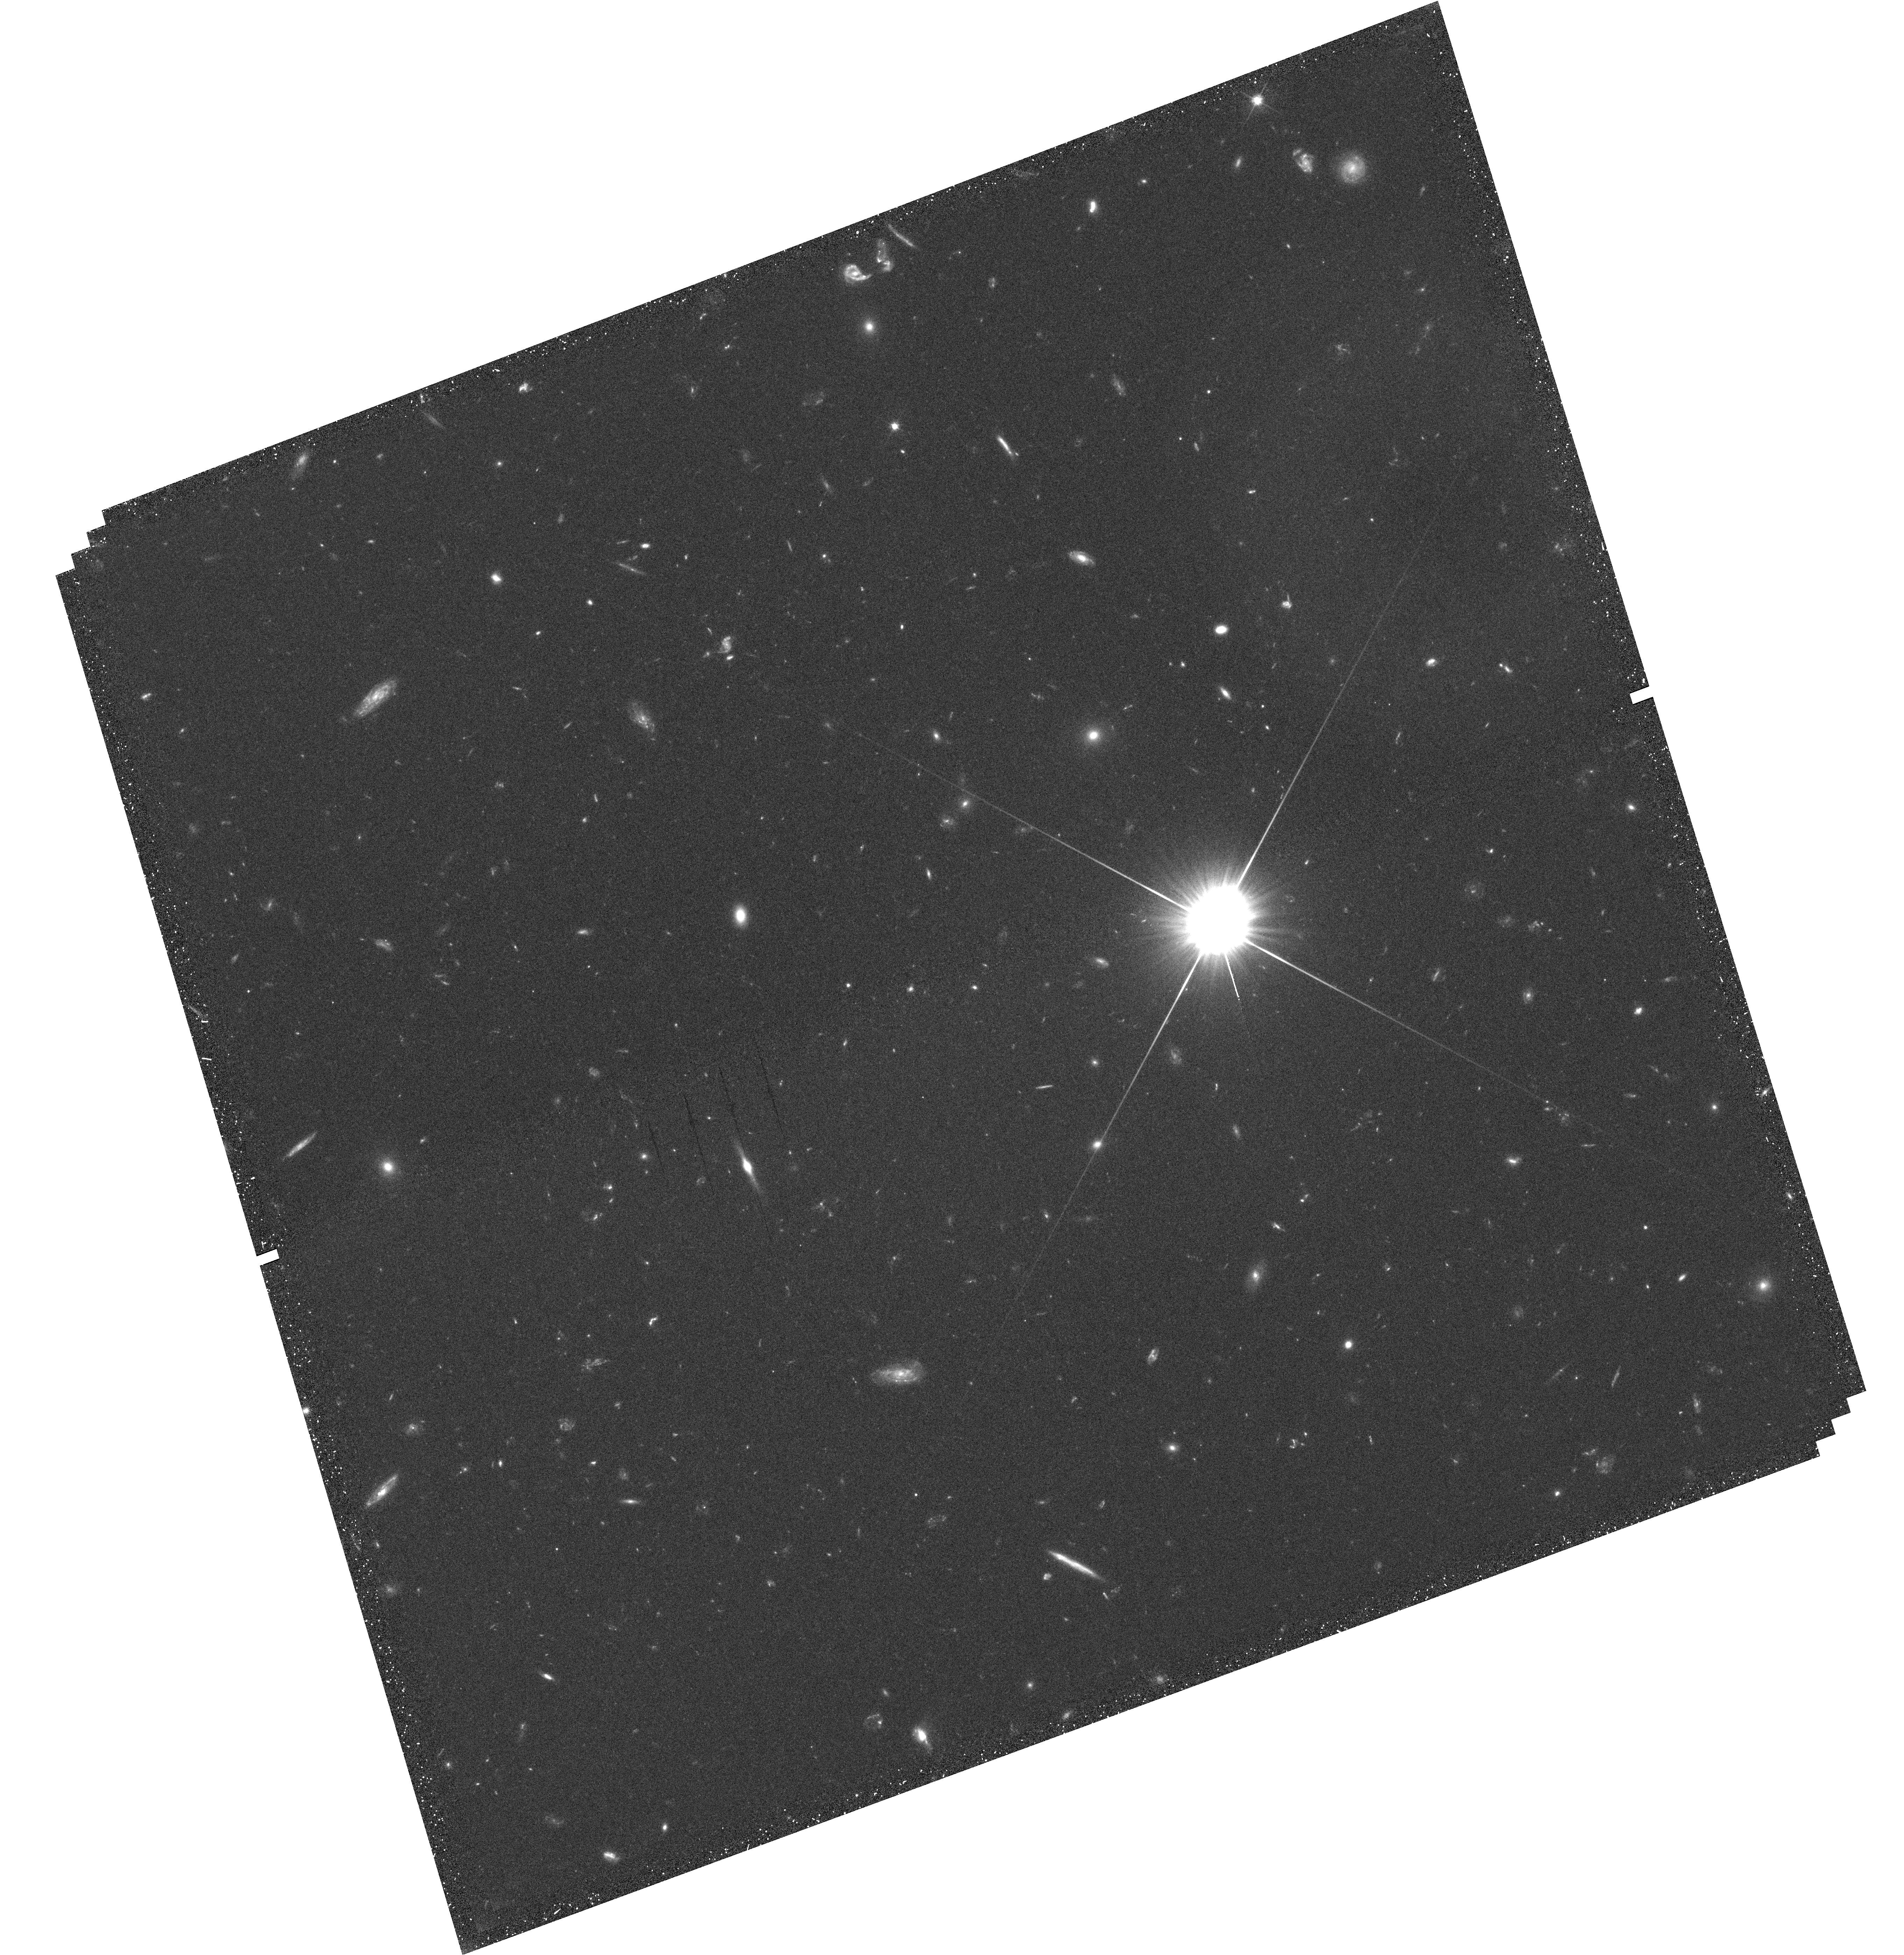
Target: field at RA 186.671°, Dec 21.791°
Instrument: WFC3/UVIS
Filter: F606W
Exposure: 39 min
Observation ID: hst_12368_01_wfc3_uvis_f606w_ibm001

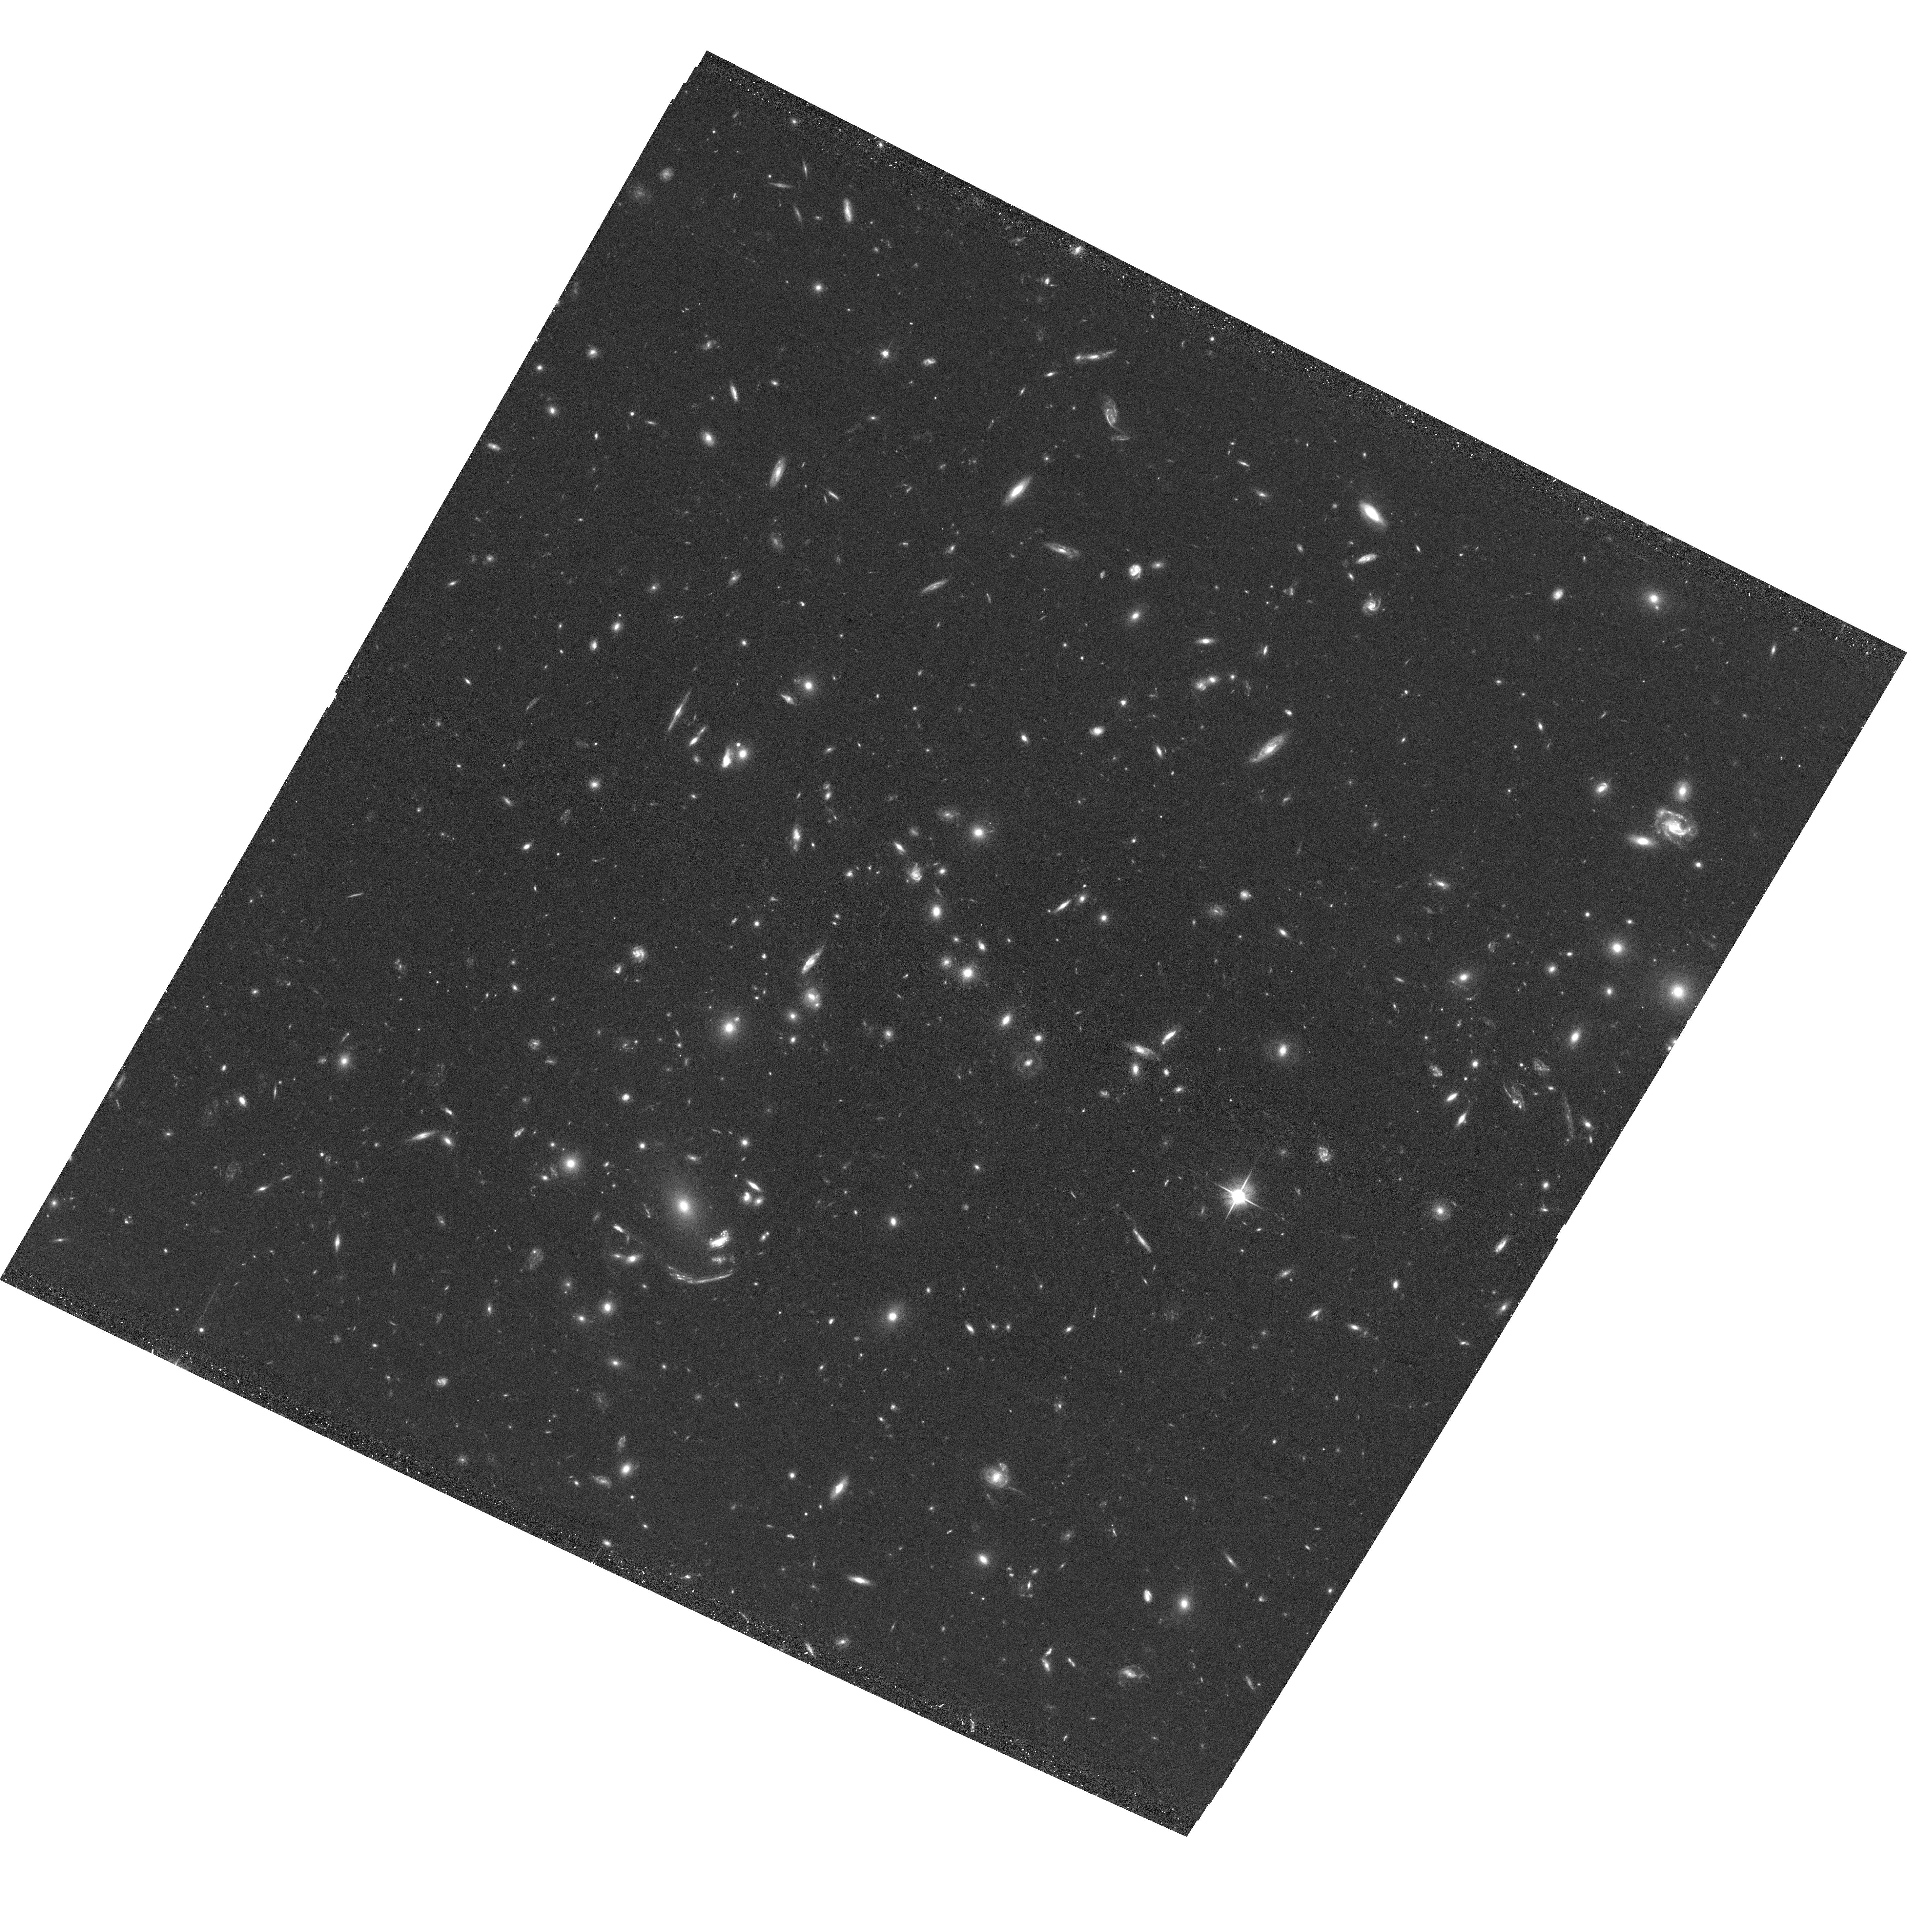
Target: MACSJ1226.8+2153-NE
Instrument: ACS/WFC
Filter: F606W
Exposure: 34 min
Observation ID: hst_12368_01_acs_wfc_f606w_jbm001

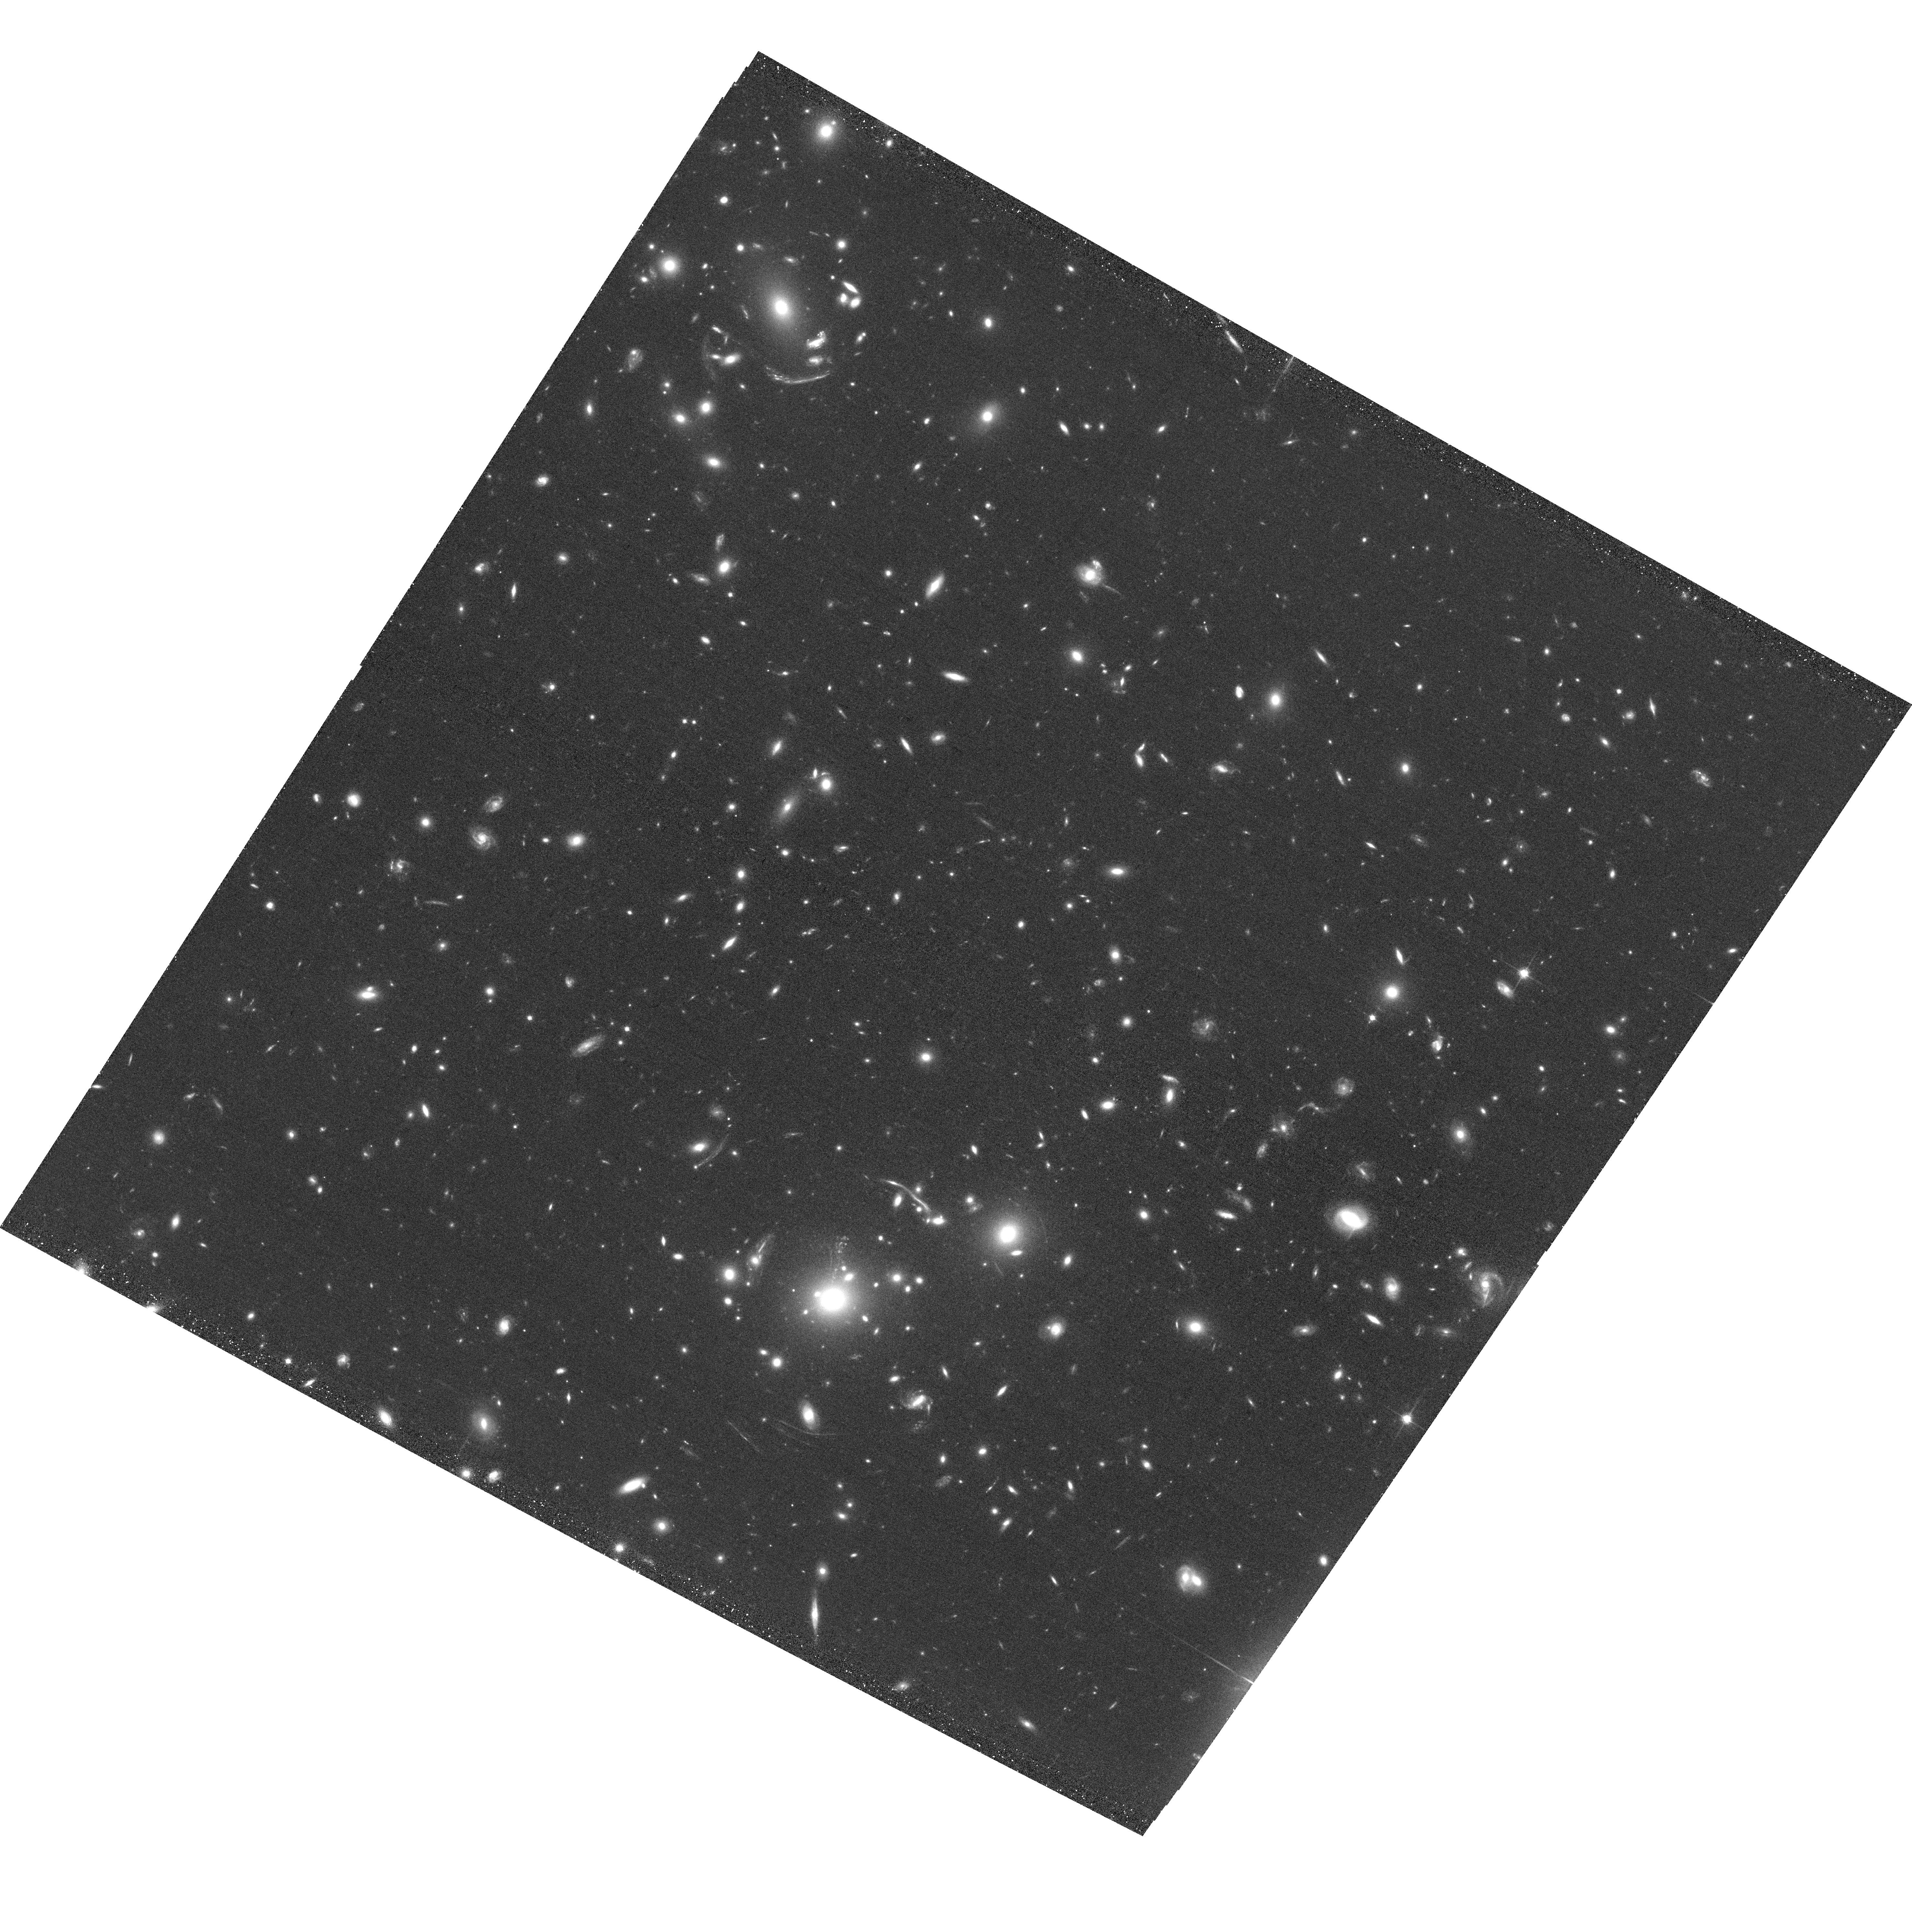
Target: MACSJ1226.8+2153-S
Instrument: ACS/WFC
Filter: F814W
Exposure: 34 min
Observation ID: hst_12368_02_acs_wfc_f814w_jbm002

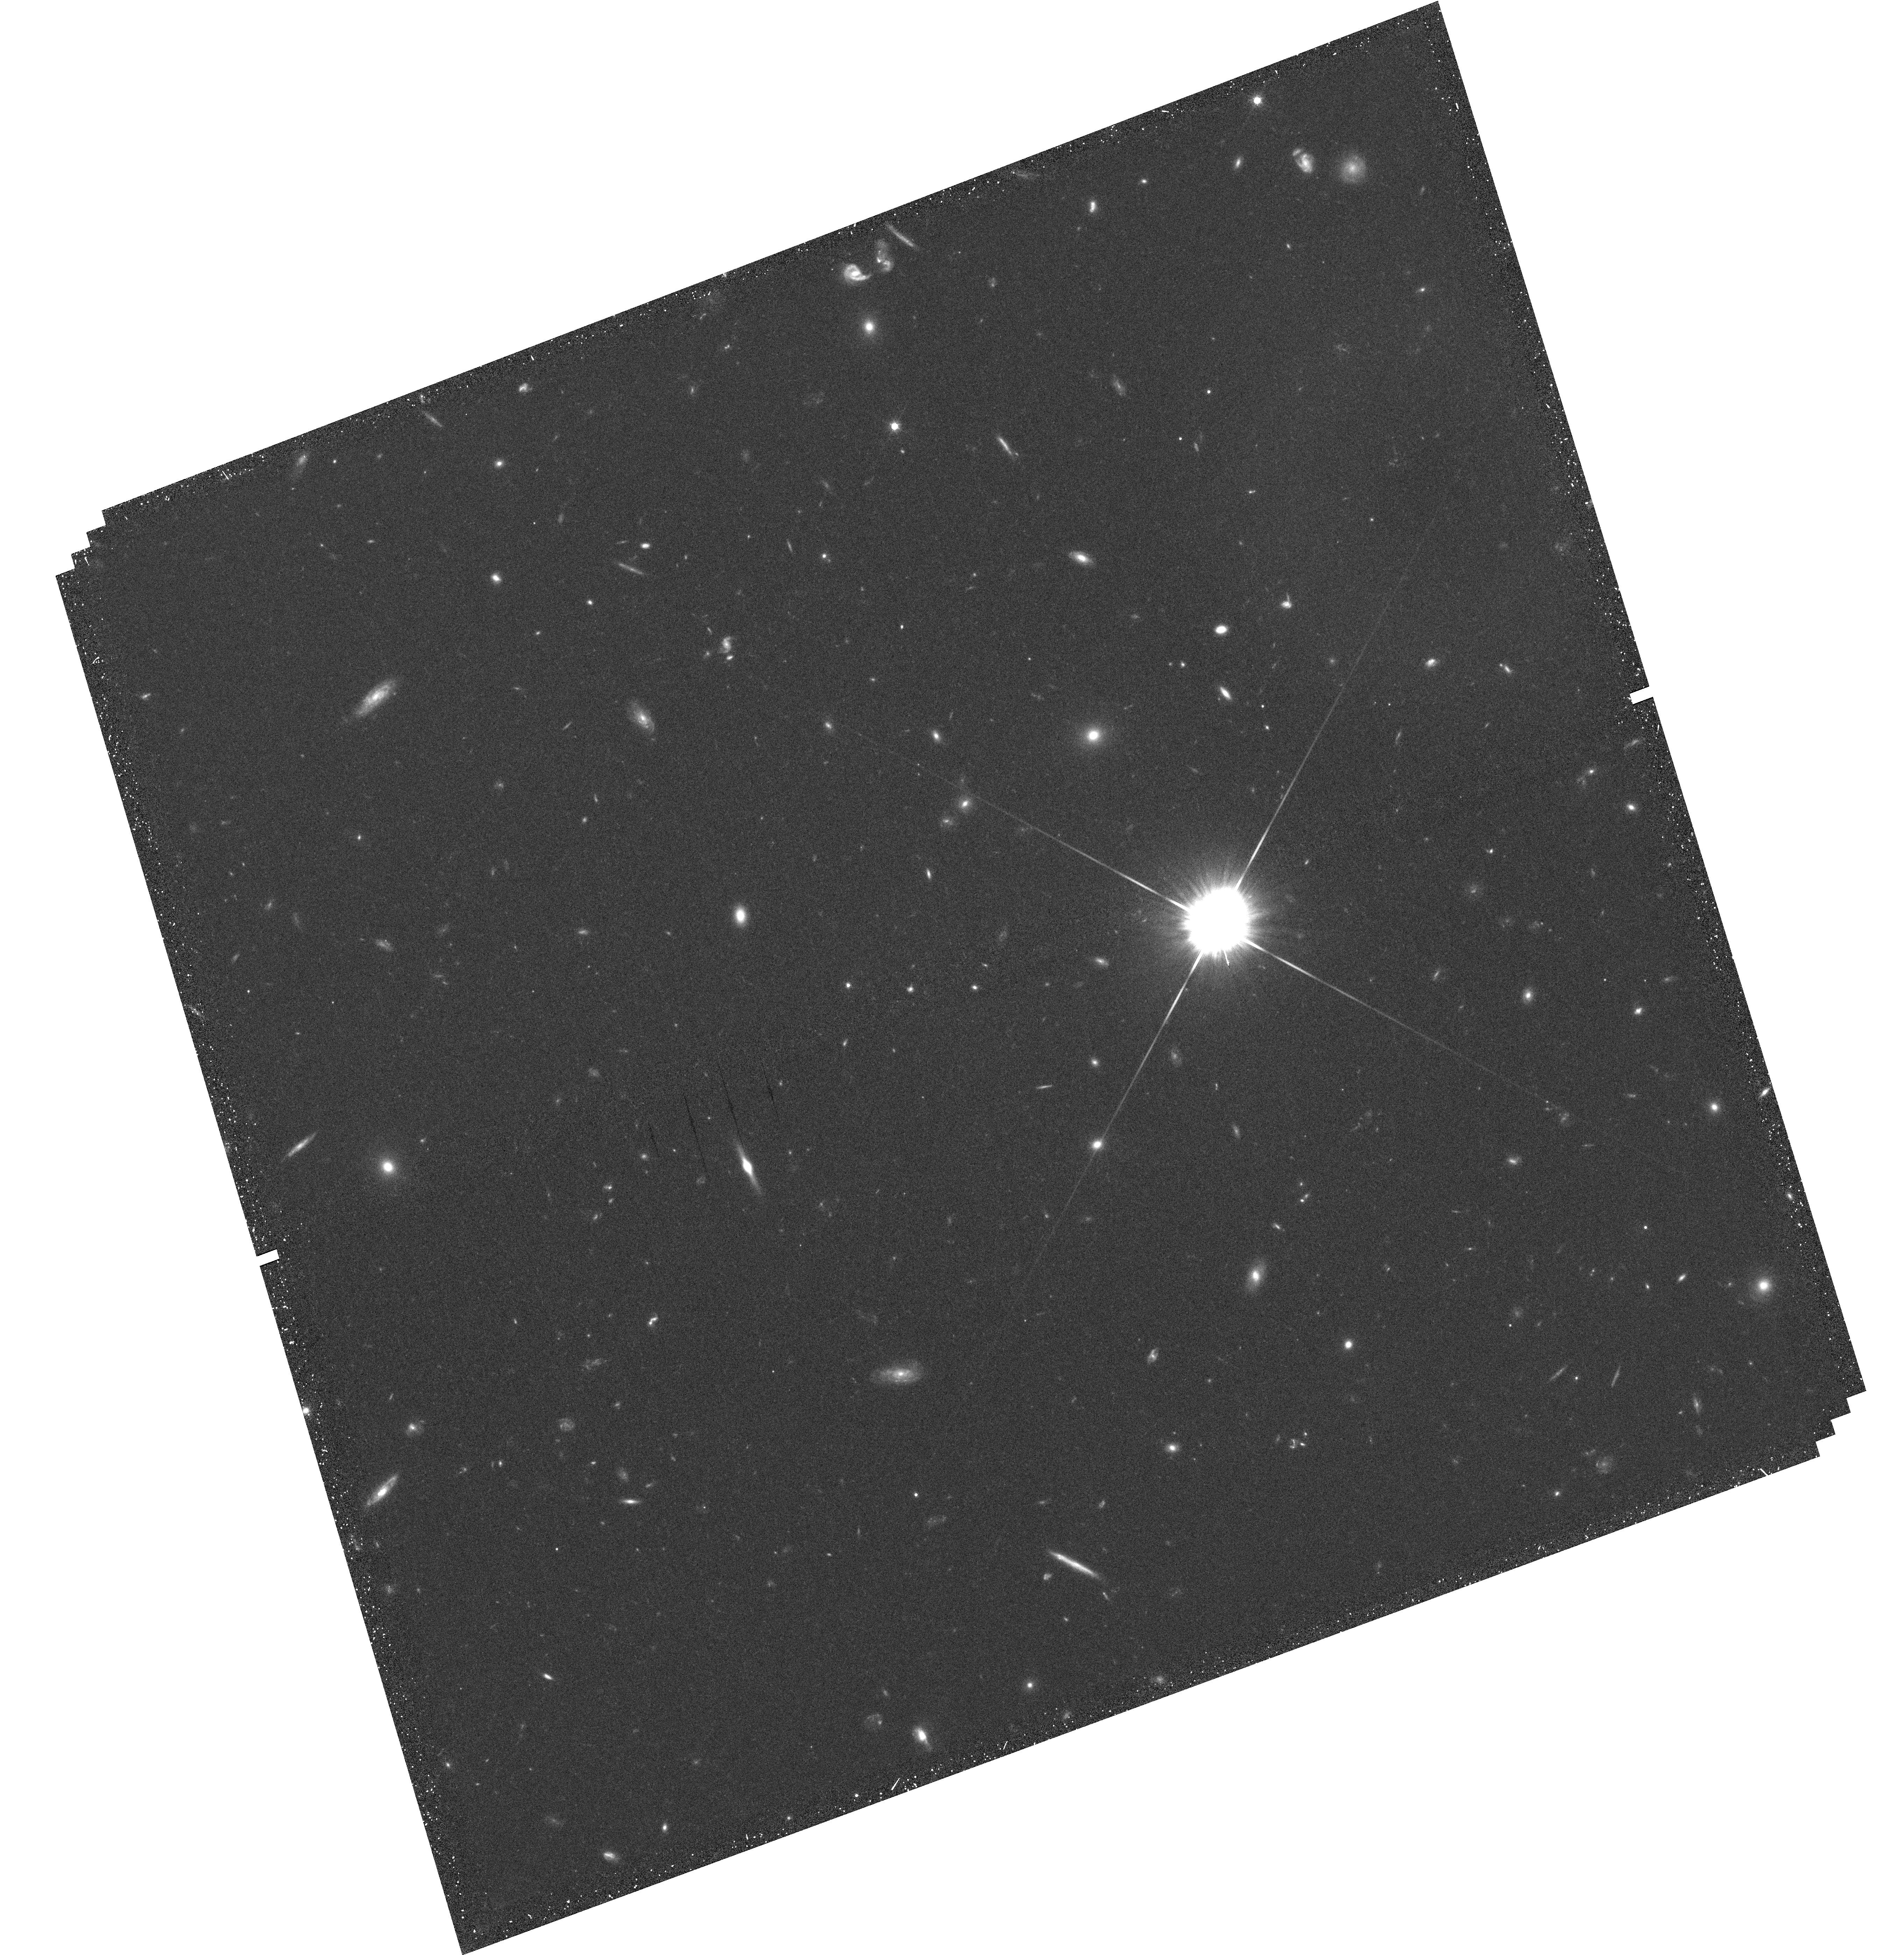
Target: field at RA 186.671°, Dec 21.791°
Instrument: WFC3/UVIS
Filter: F814W
Exposure: 39 min
Observation ID: hst_12368_01_wfc3_uvis_f814w_ibm001

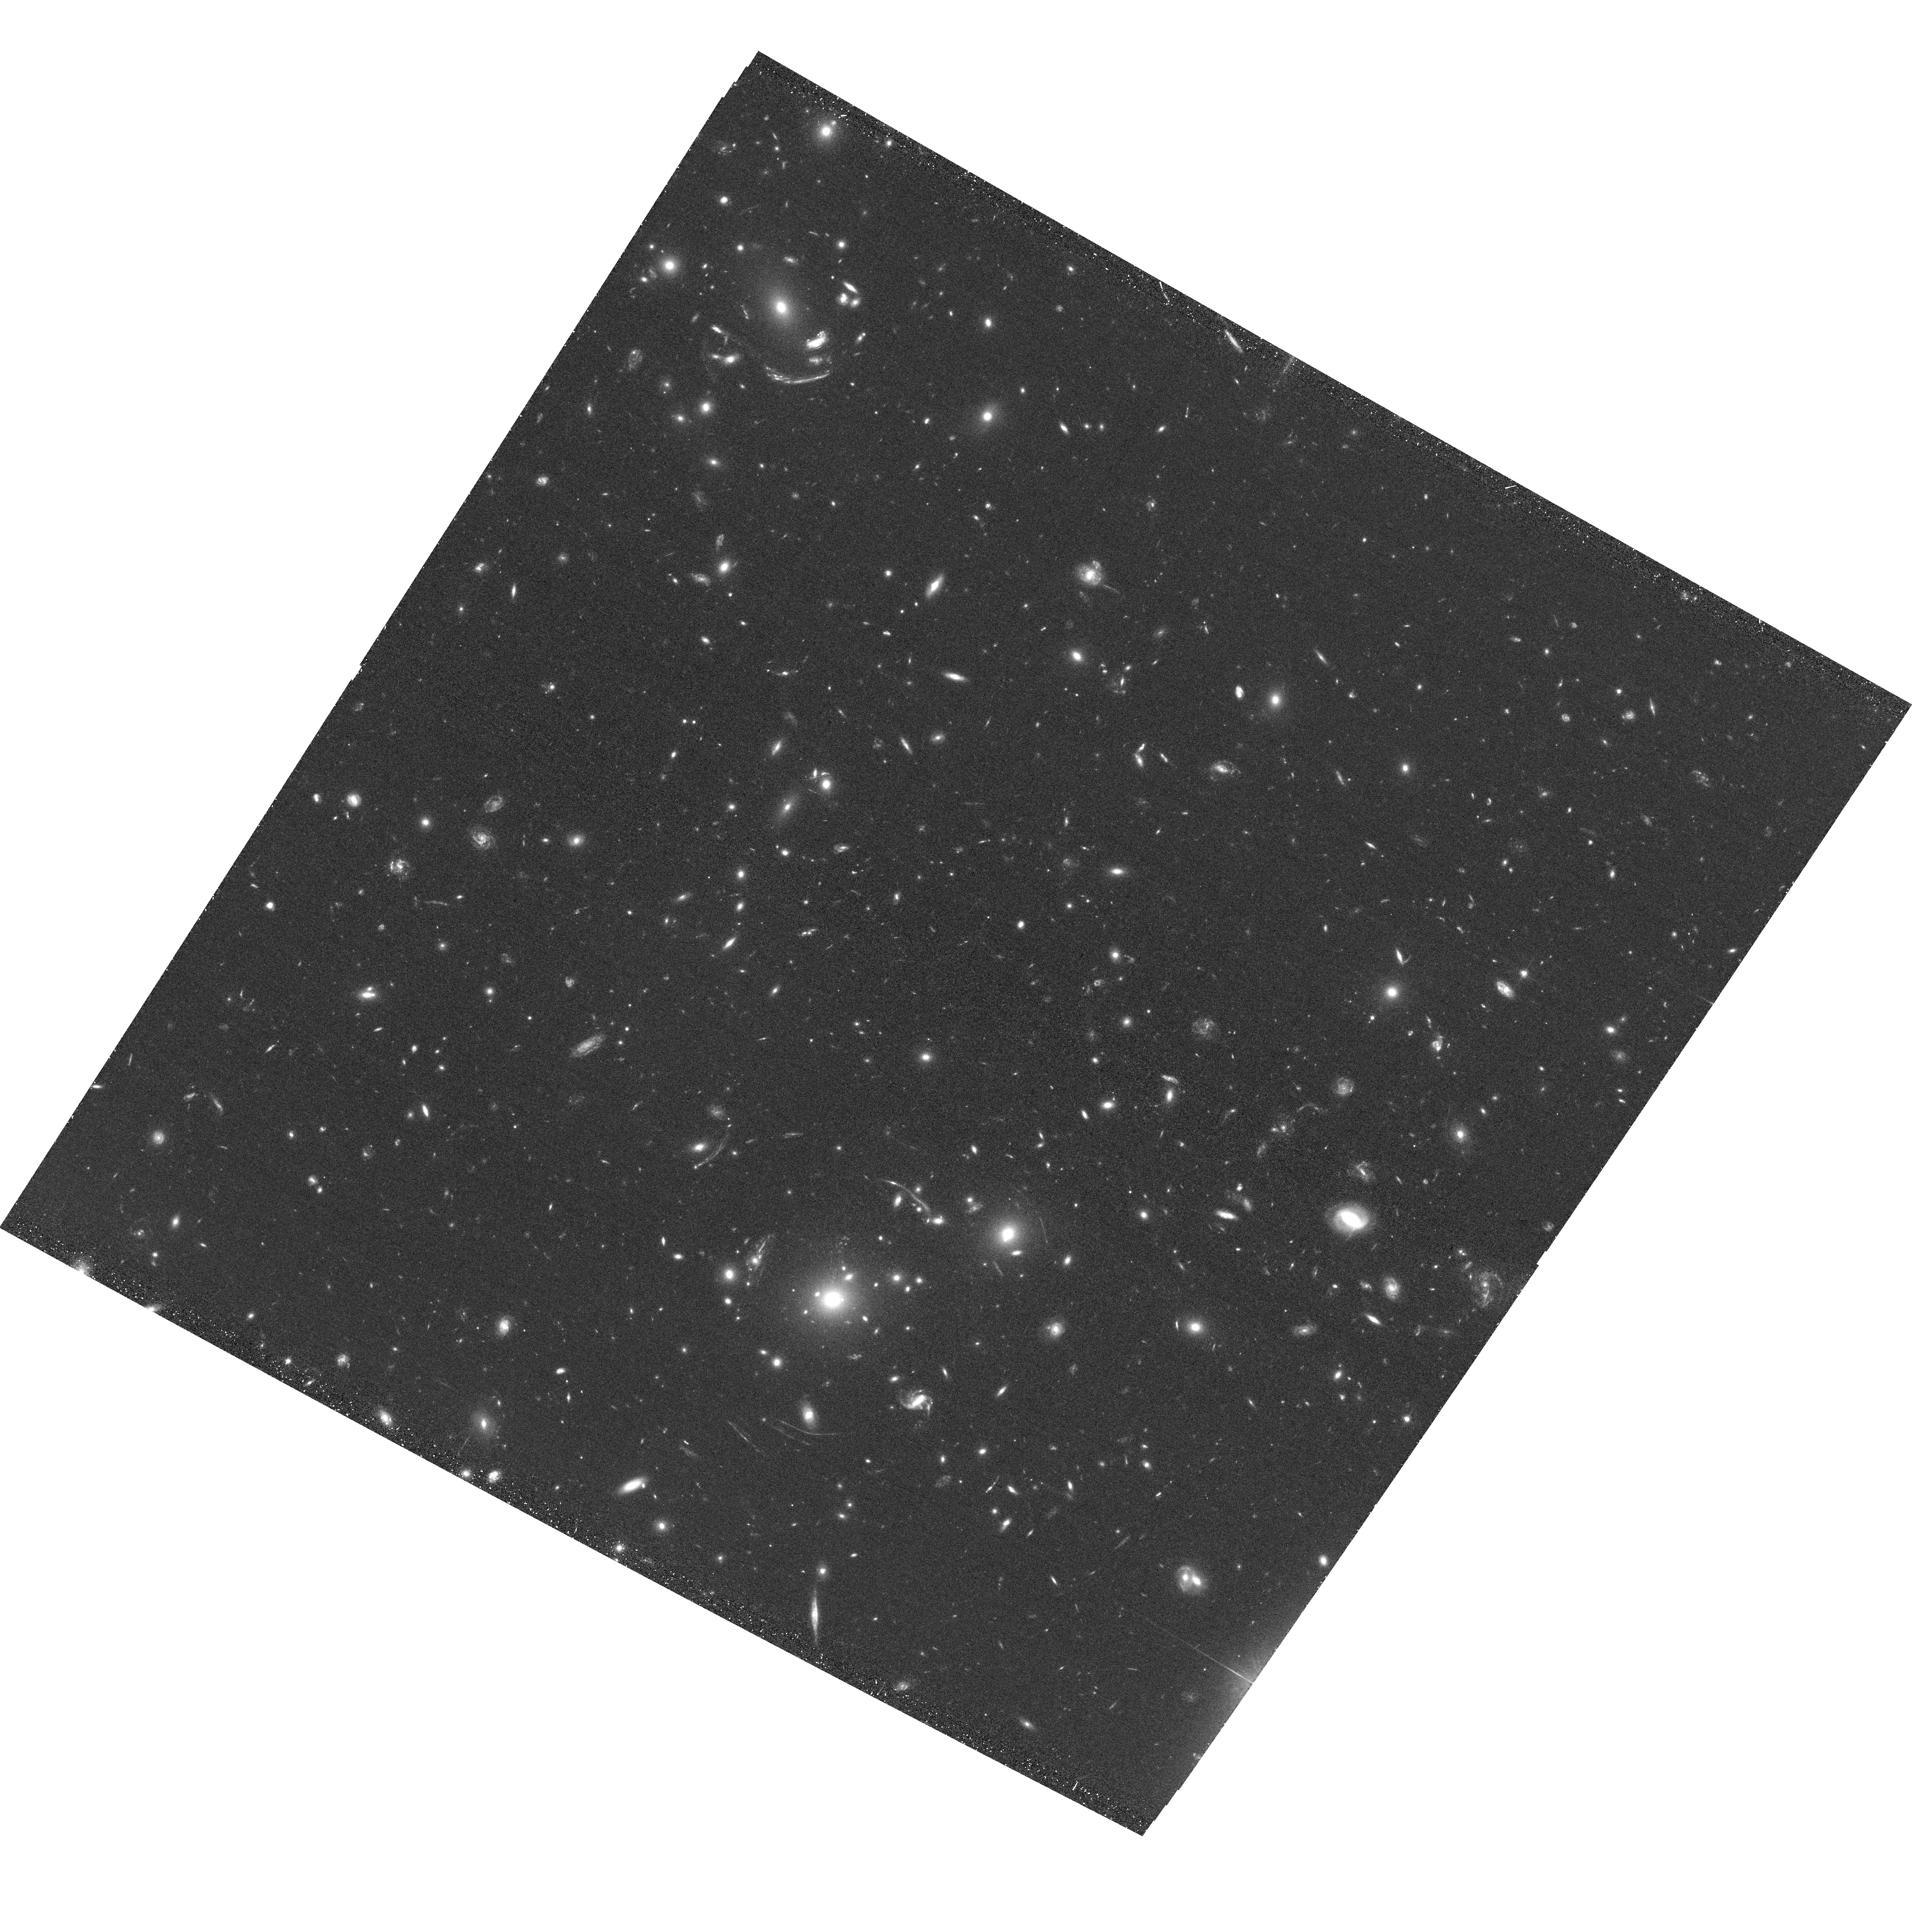
Target: MACSJ1226.8+2153-S
Instrument: ACS/WFC
Filter: F606W
Exposure: 34 min
Observation ID: hst_12368_02_acs_wfc_f606w_jbm002

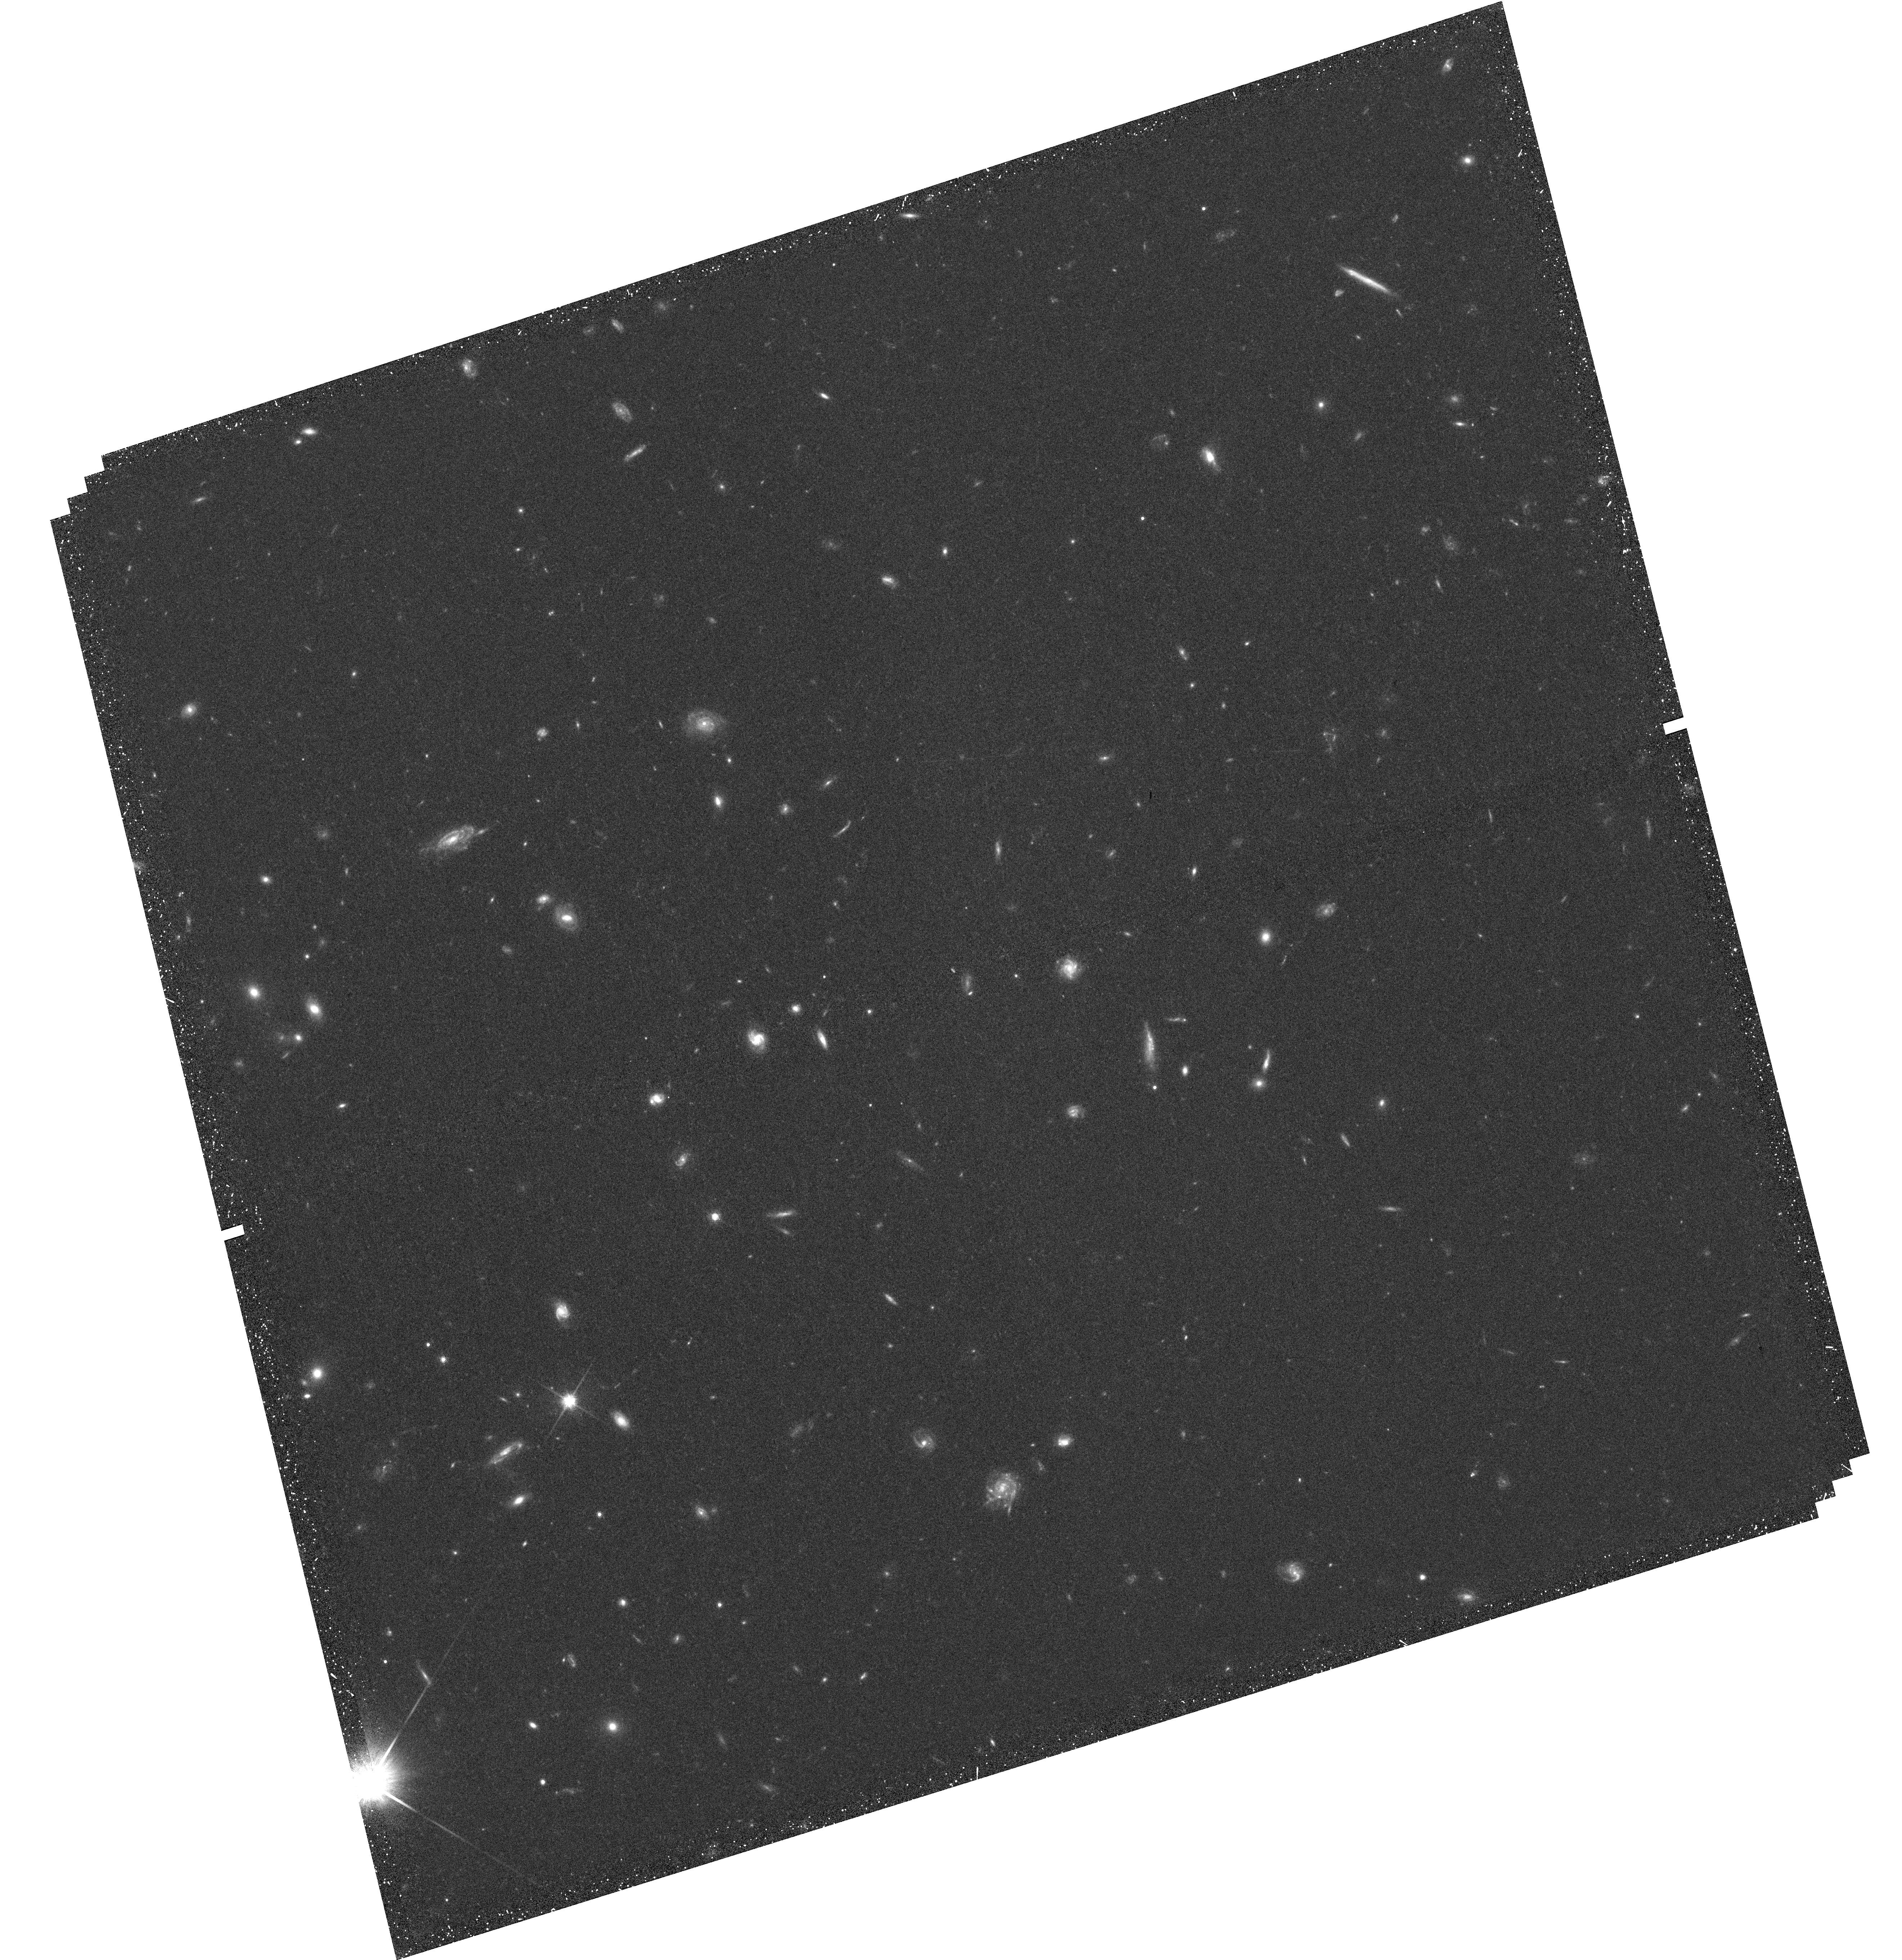
Target: field at RA 186.680°, Dec 21.752°
Instrument: WFC3/UVIS
Filter: F814W
Exposure: 39 min
Observation ID: hst_12368_02_wfc3_uvis_f814w_ibm002

Extreme Mergers from the Massive Cluster Survey (PI: Morris, R. Glenn)

We will observe an extraordinary, high-redshift galaxy cluster from the Massive Cluster Survey. The target is a very rare, triple merger system, and likely lies at the one of deepest nodes of the cosmic web. The target shows multiple strong gravitational lensing arcs in the cluster core. This target only possesses a very short (10ks) Chandra observations, and is unobserved by XMM-Newton. The X-ray data from this joint Chandra/HST proposal will be used to probe the mass distribution of hot, baryonic gas, and to reveal the details of the merger physics and the process of cluster assembly. We will also search for hints of X-ray emission from filaments between the merging clumps. Subaru and some Hubble Space Telescope imaging data are in hand; we will gather additional HST coverage for a lensing analysis.